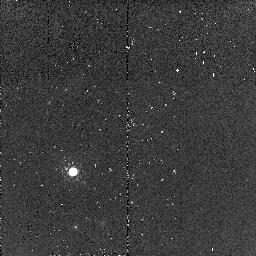
Target: 4C23.56-PSF-STAR. Instrument: NICMOS/NIC2. Filter: F160W. Exposure: 2 min. Observation ID: n95s07020

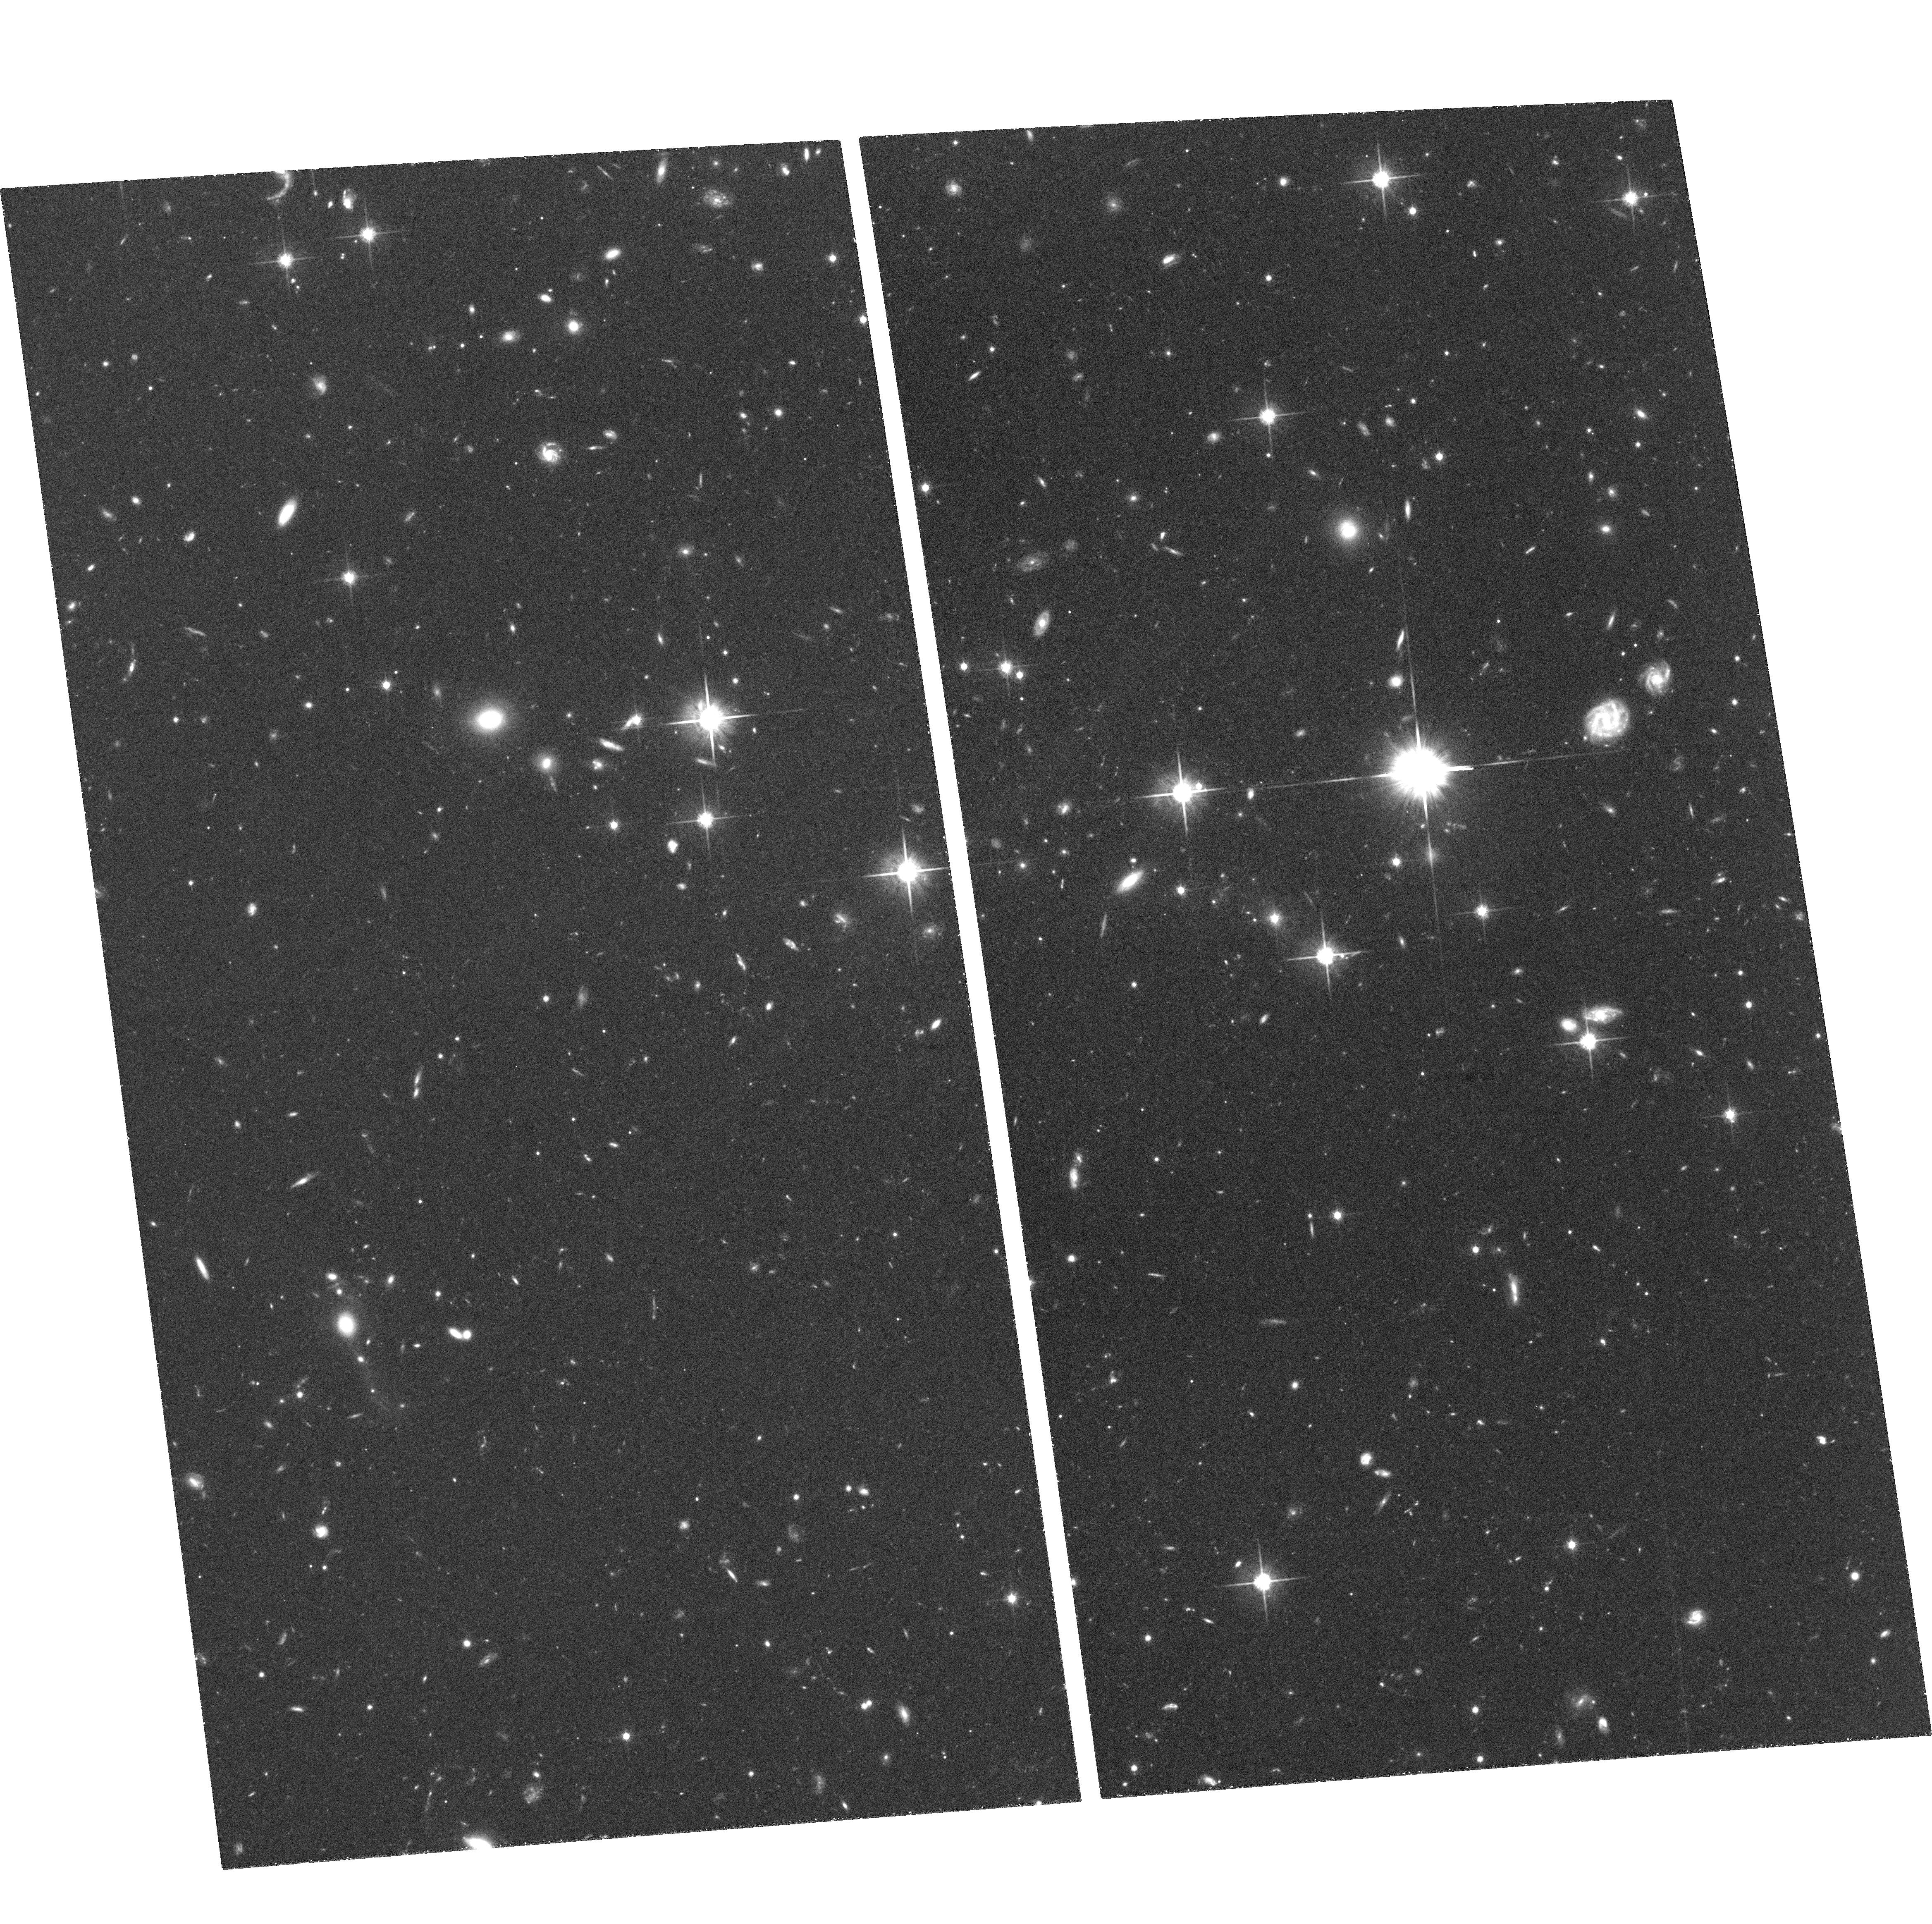
Target: 4C15.55-ER2. Instrument: ACS/WFC. Filter: F814W. Exposure: 1.4 h. Observation ID: hst_10418_15_acs_wfc_f814w_j95s15

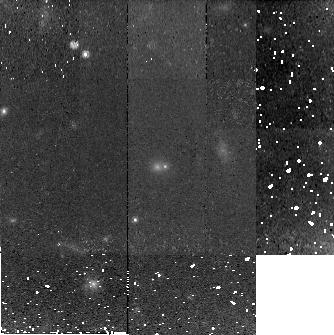
Target: TXS0145+386-ER2. Instrument: NICMOS/NIC2. Filter: F160W. Exposure: 48 min. Observation ID: n95s01020

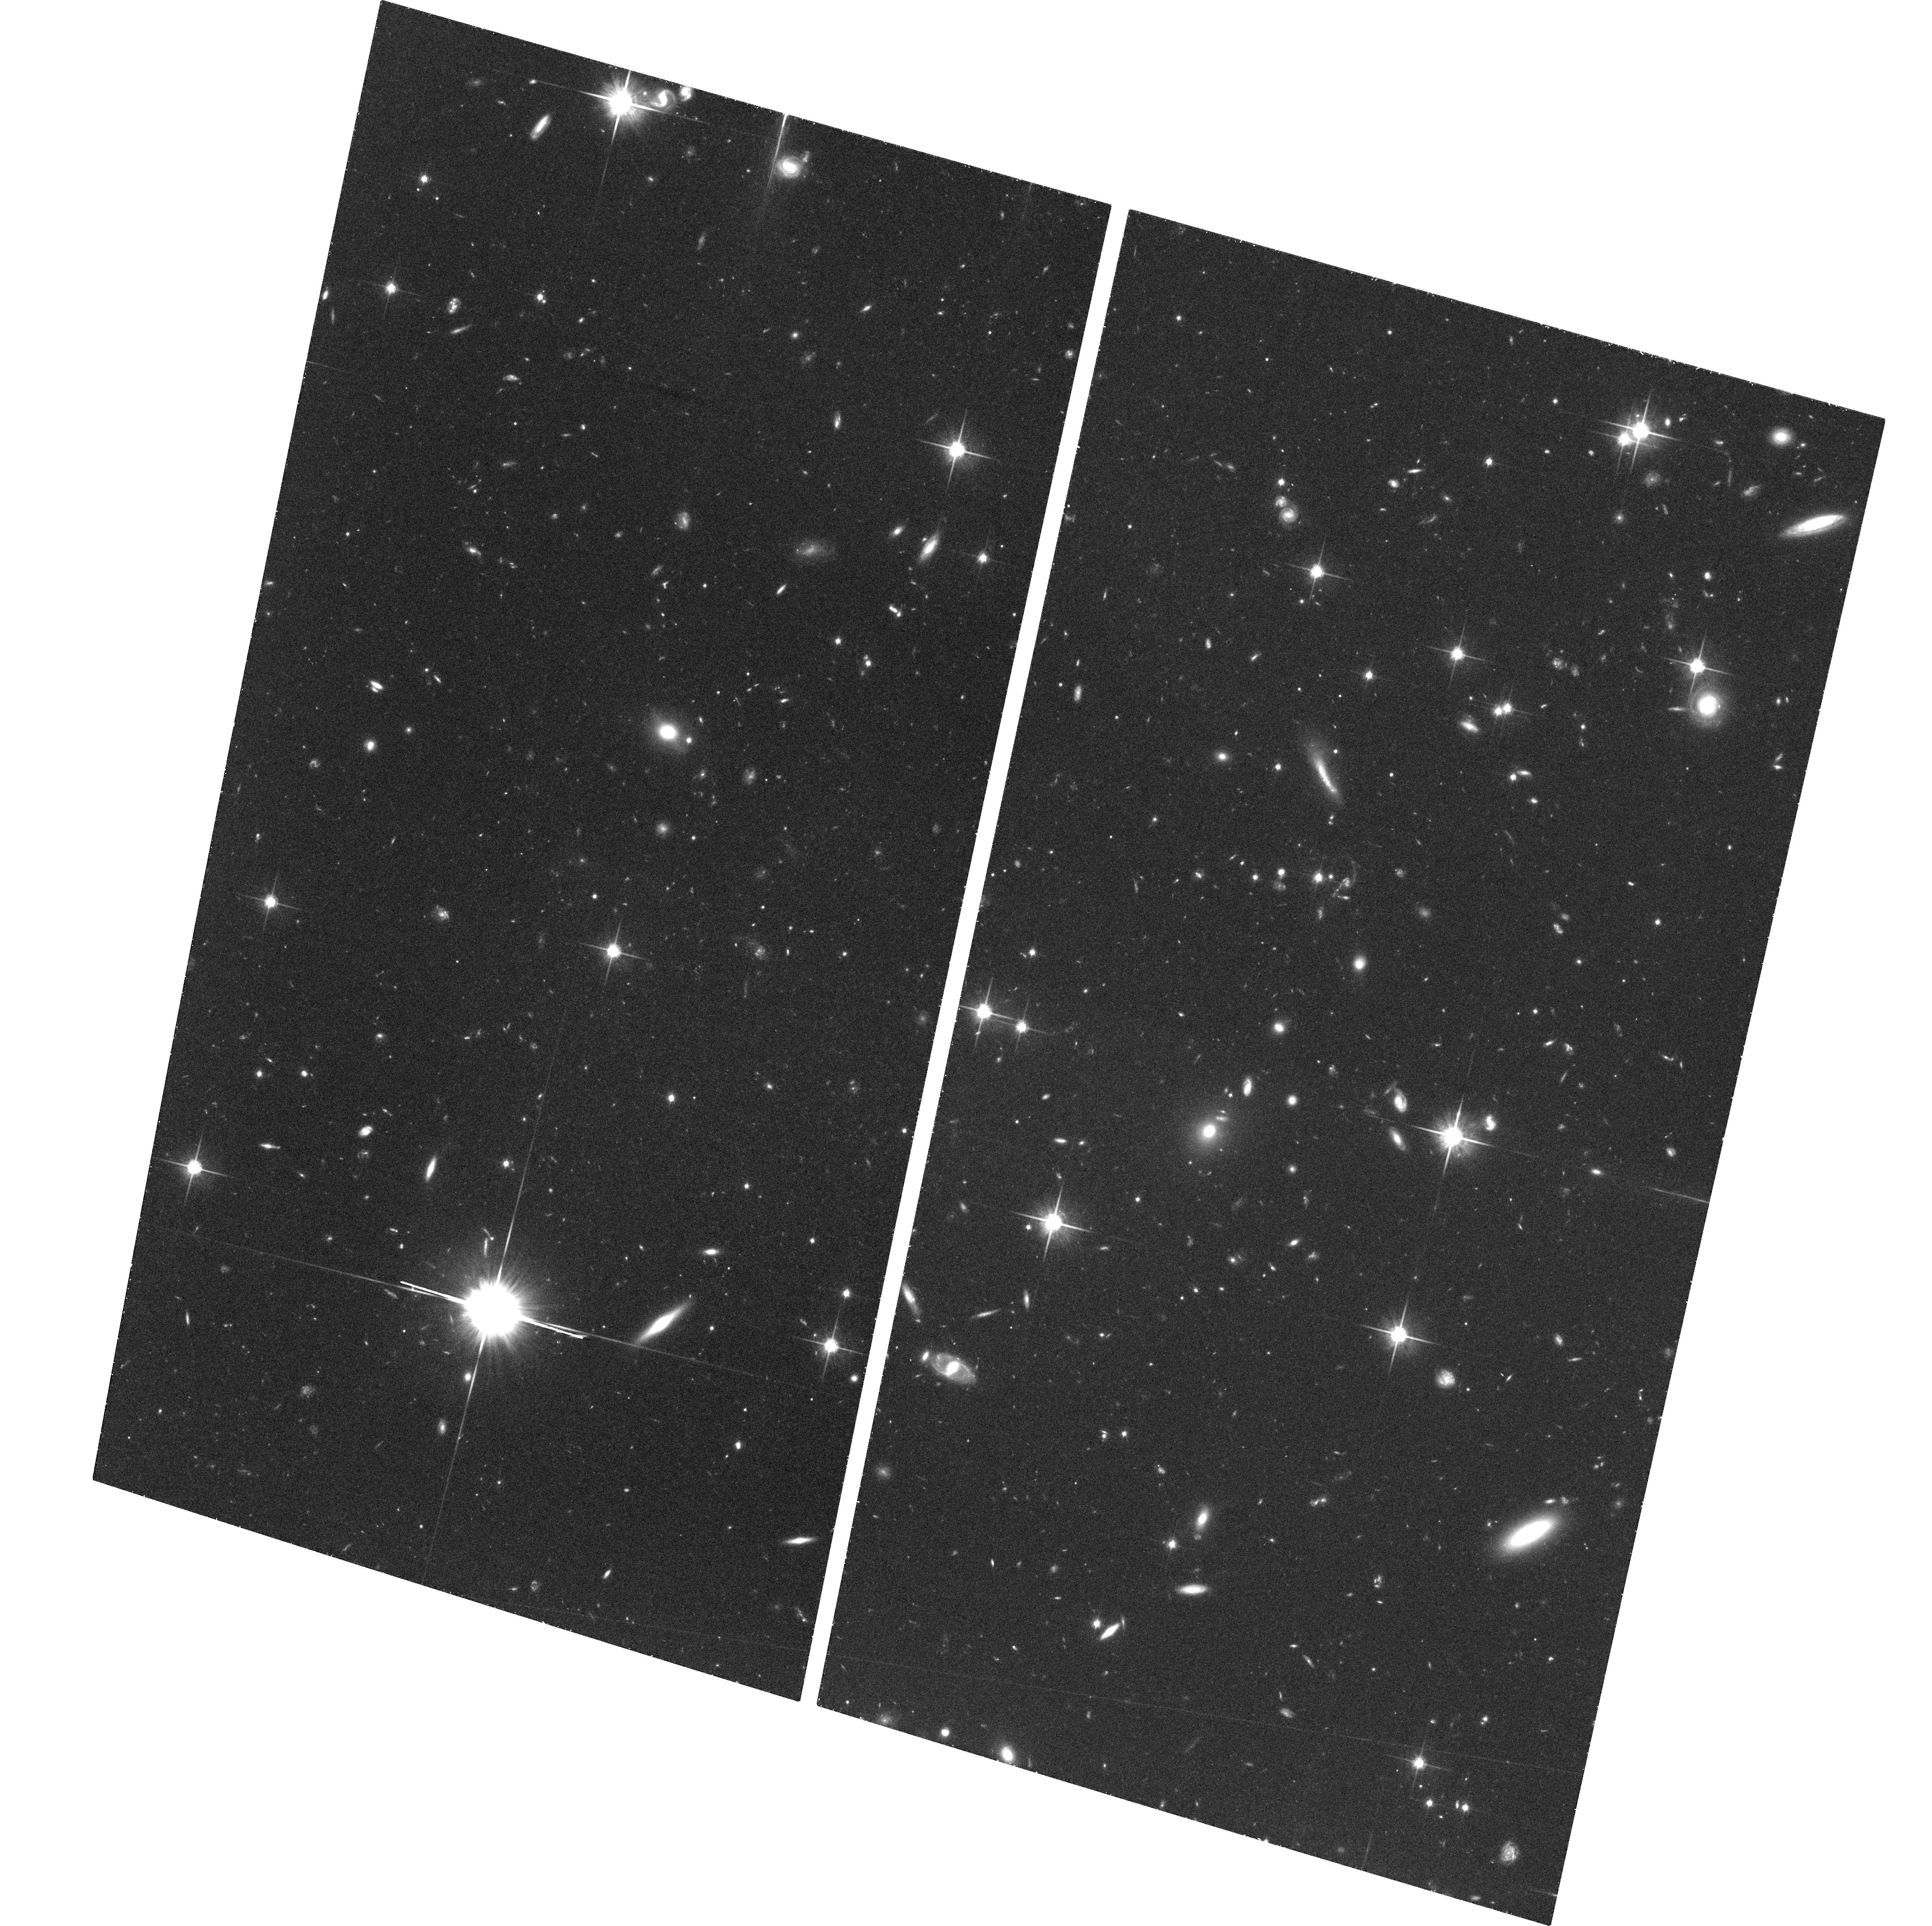
Target: TXS0145+386-ER1. Instrument: ACS/WFC. Filter: F814W. Exposure: 1.5 h. Observation ID: hst_10418_11_acs_wfc_f814w_j95s11

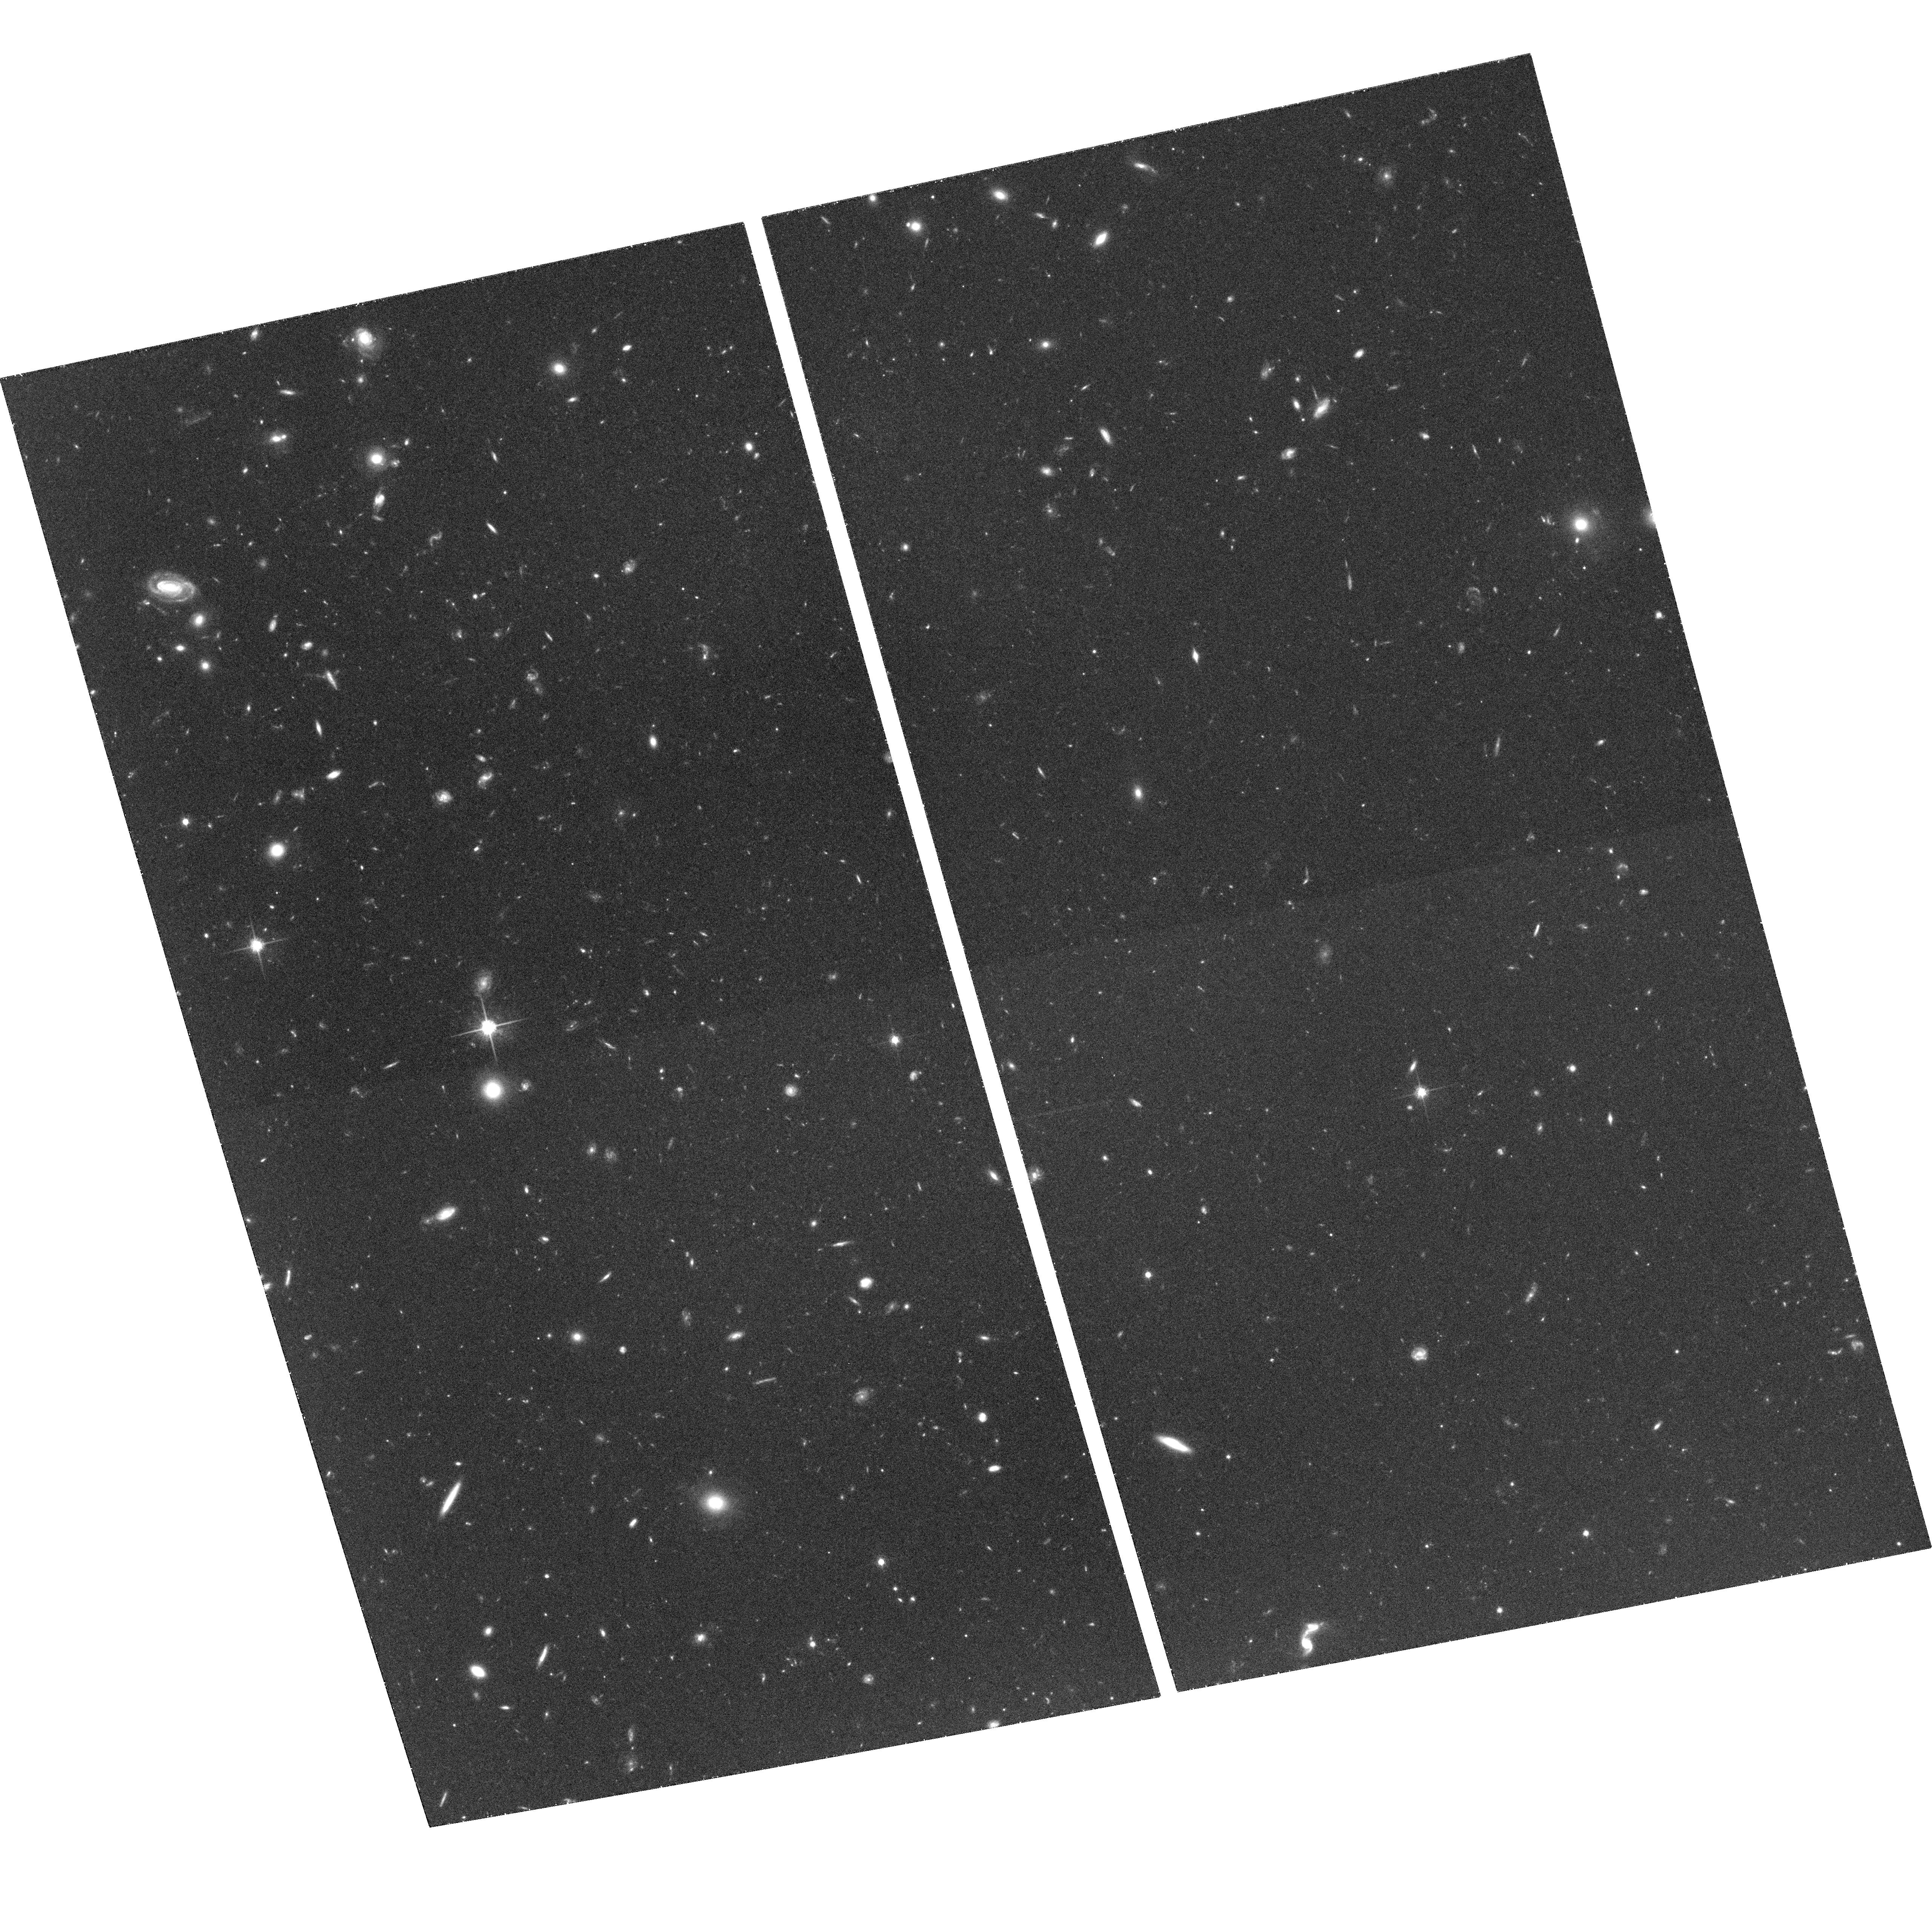
Target: B2-1018+34-ER2. Instrument: ACS/WFC. Filter: F814W. Exposure: 1.5 h. Observation ID: hst_10418_13_acs_wfc_f814w_j95s13

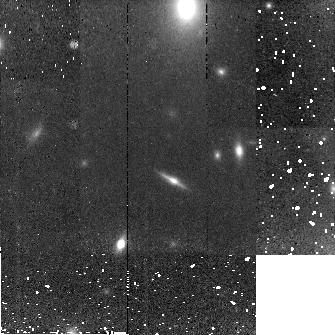
Target: ERO-J094258+4659.2. Instrument: NICMOS/NIC2. Filter: F160W. Exposure: 48 min. Observation ID: n95s02010

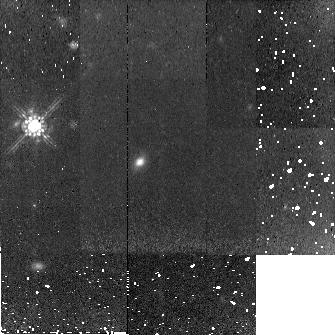
Target: TXS1211+334-ER1. Instrument: NICMOS/NIC2. Filter: F160W. Exposure: 45 min. Observation ID: n95s04010

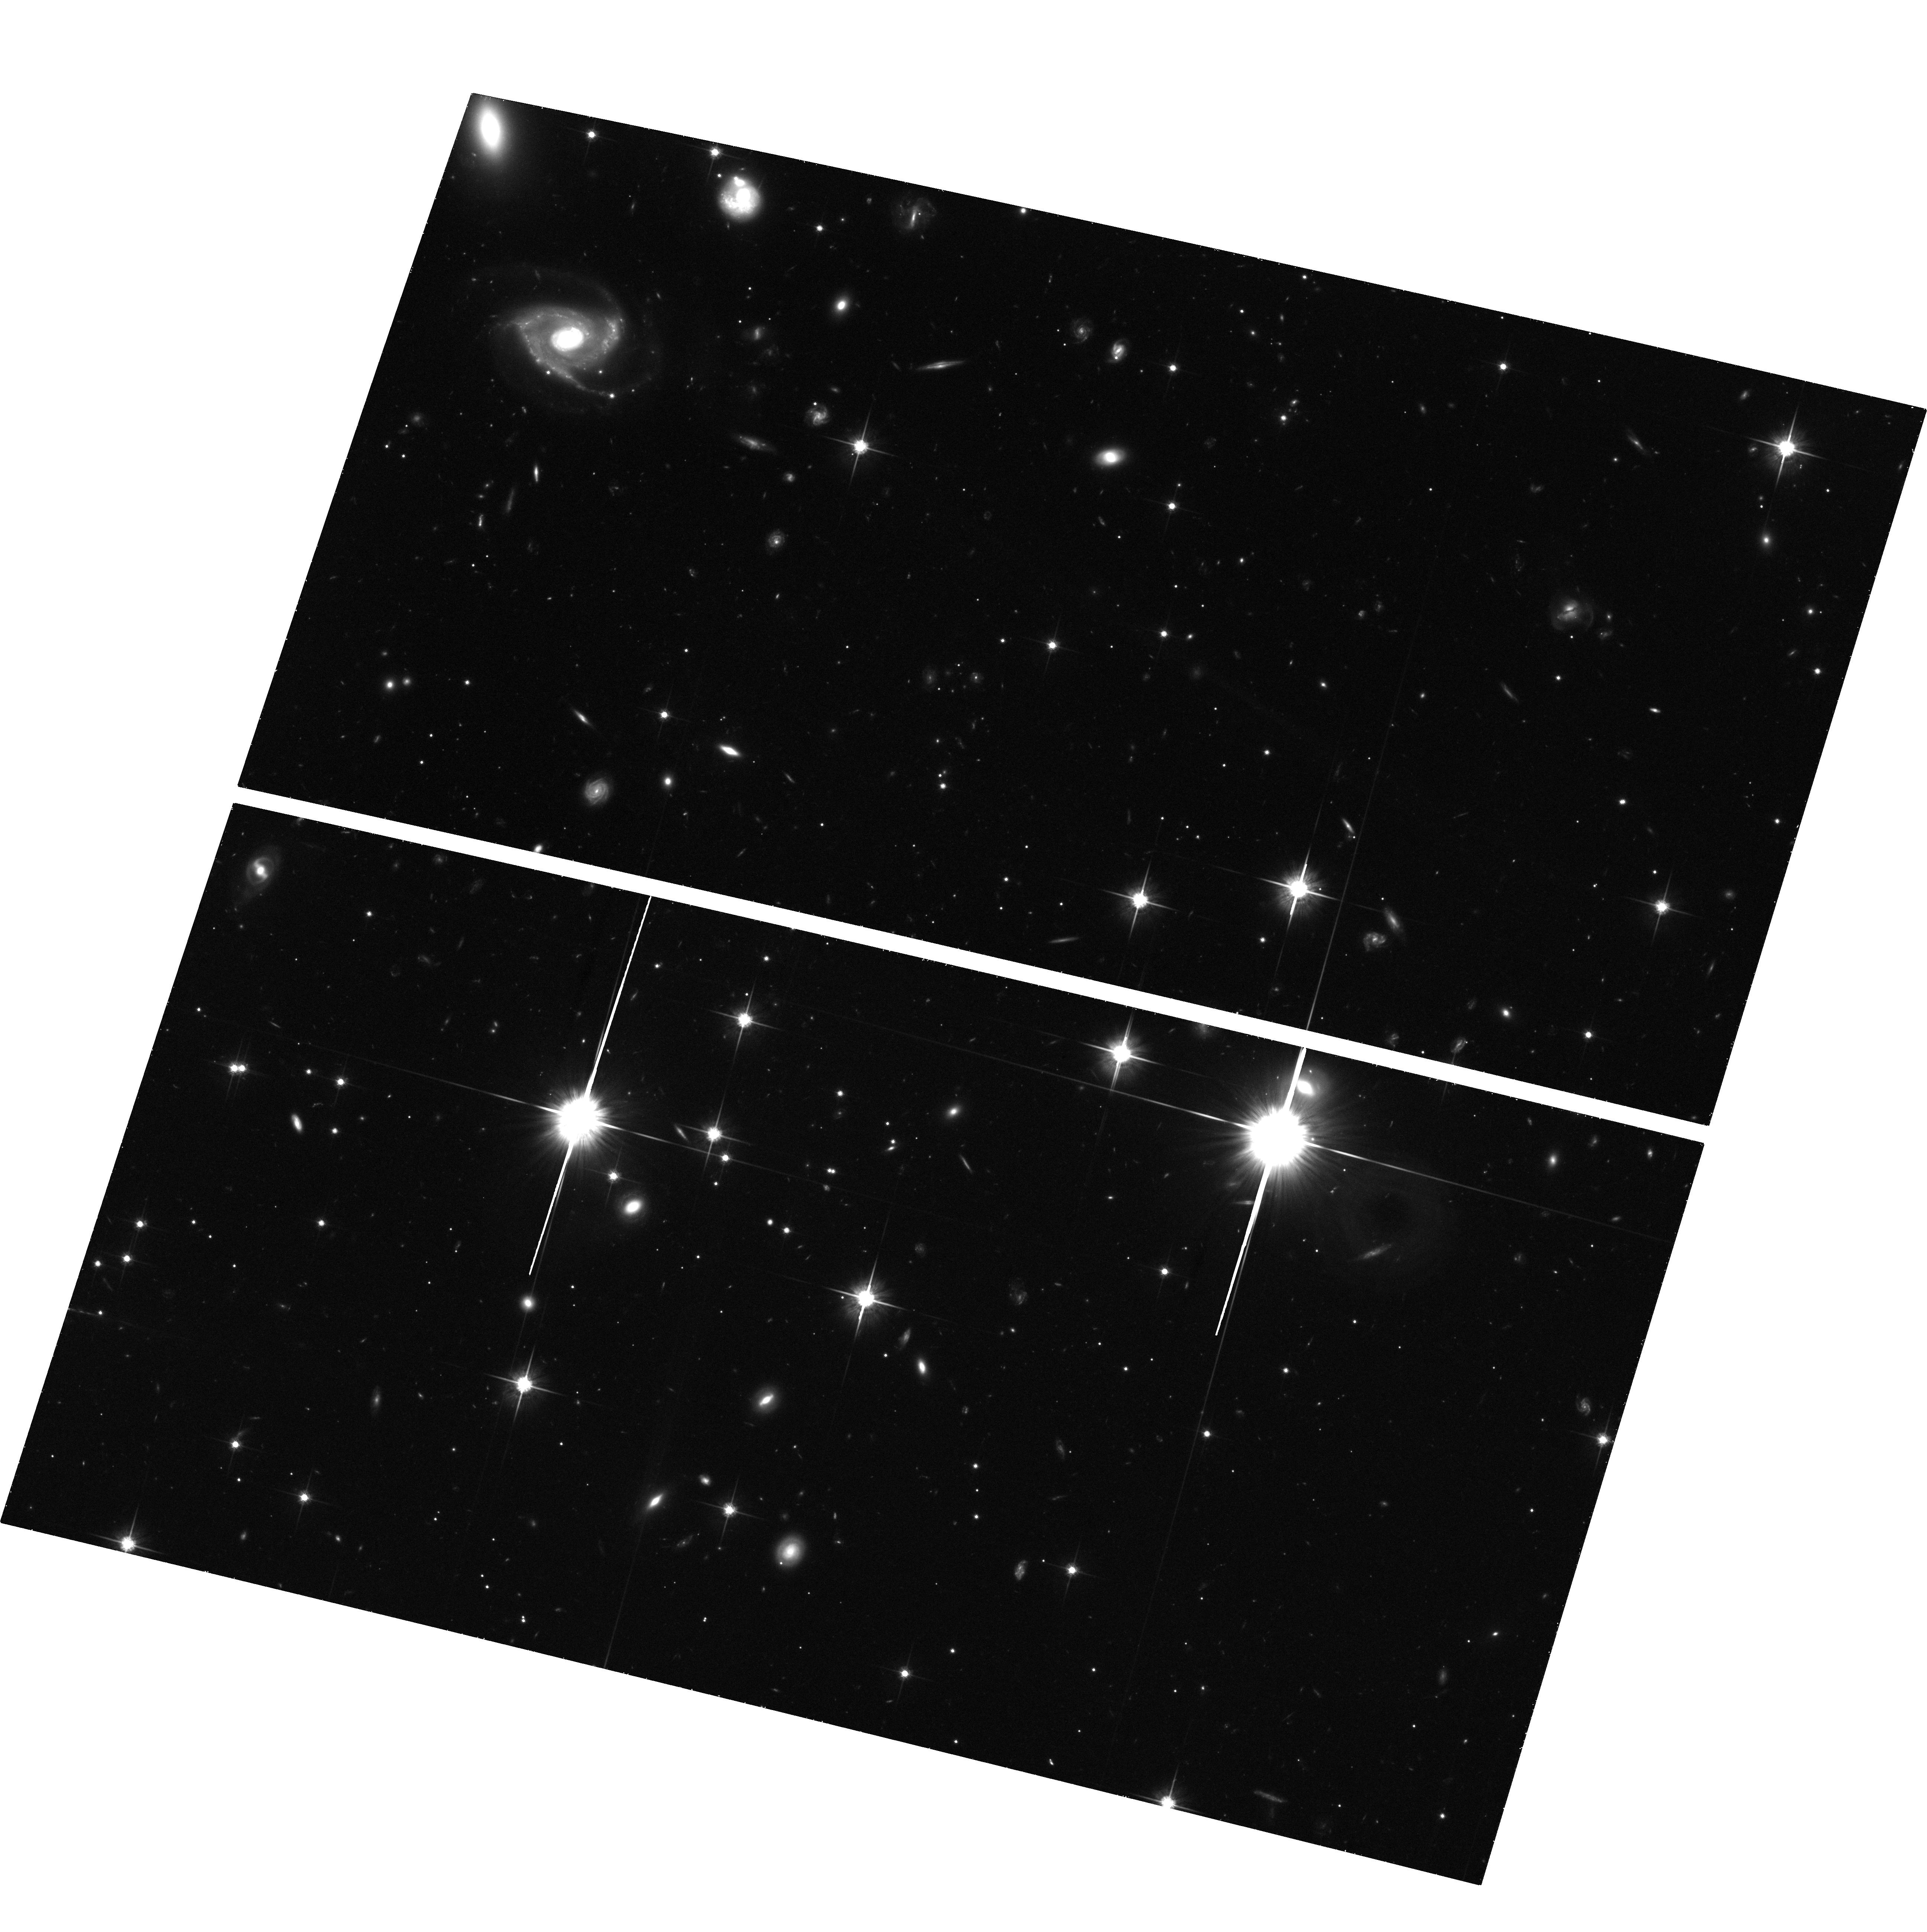
Target: TXS1812+412-ER1. Instrument: ACS/WFC. Filter: F814W. Exposure: 1.5 h. Observation ID: hst_10418_16_acs_wfc_f814w_j95s16

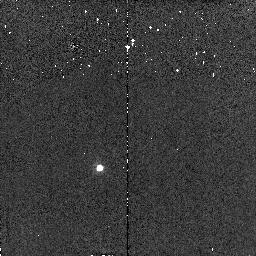
Target: 4C05.84. Instrument: NICMOS/NIC2. Filter: F110W. Exposure: 1 min. Observation ID: n95s10010

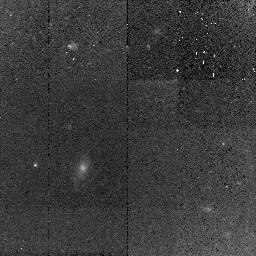
Target: 4C05.84-ER1. Instrument: NICMOS/NIC2. Filter: F160W. Exposure: 1.5 h. Observation ID: n95s08020

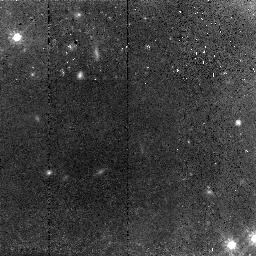
Target: 4C23.56-ER1. Instrument: NICMOS/NIC2. Filter: F110W. Exposure: 3.1 h. Observation ID: n95s09010

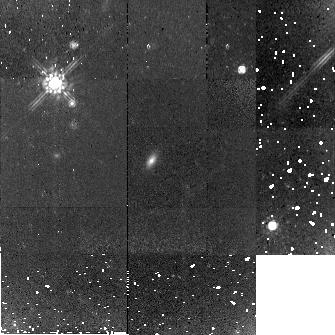
Target: 4C15.55-ER2. Instrument: NICMOS/NIC2. Filter: F160W. Exposure: 45 min. Observation ID: n95s05010

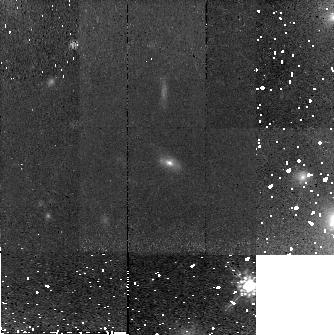
Target: B2-1018+34-ER2. Instrument: NICMOS/NIC2. Filter: F160W. Exposure: 45 min. Observation ID: n95s03010

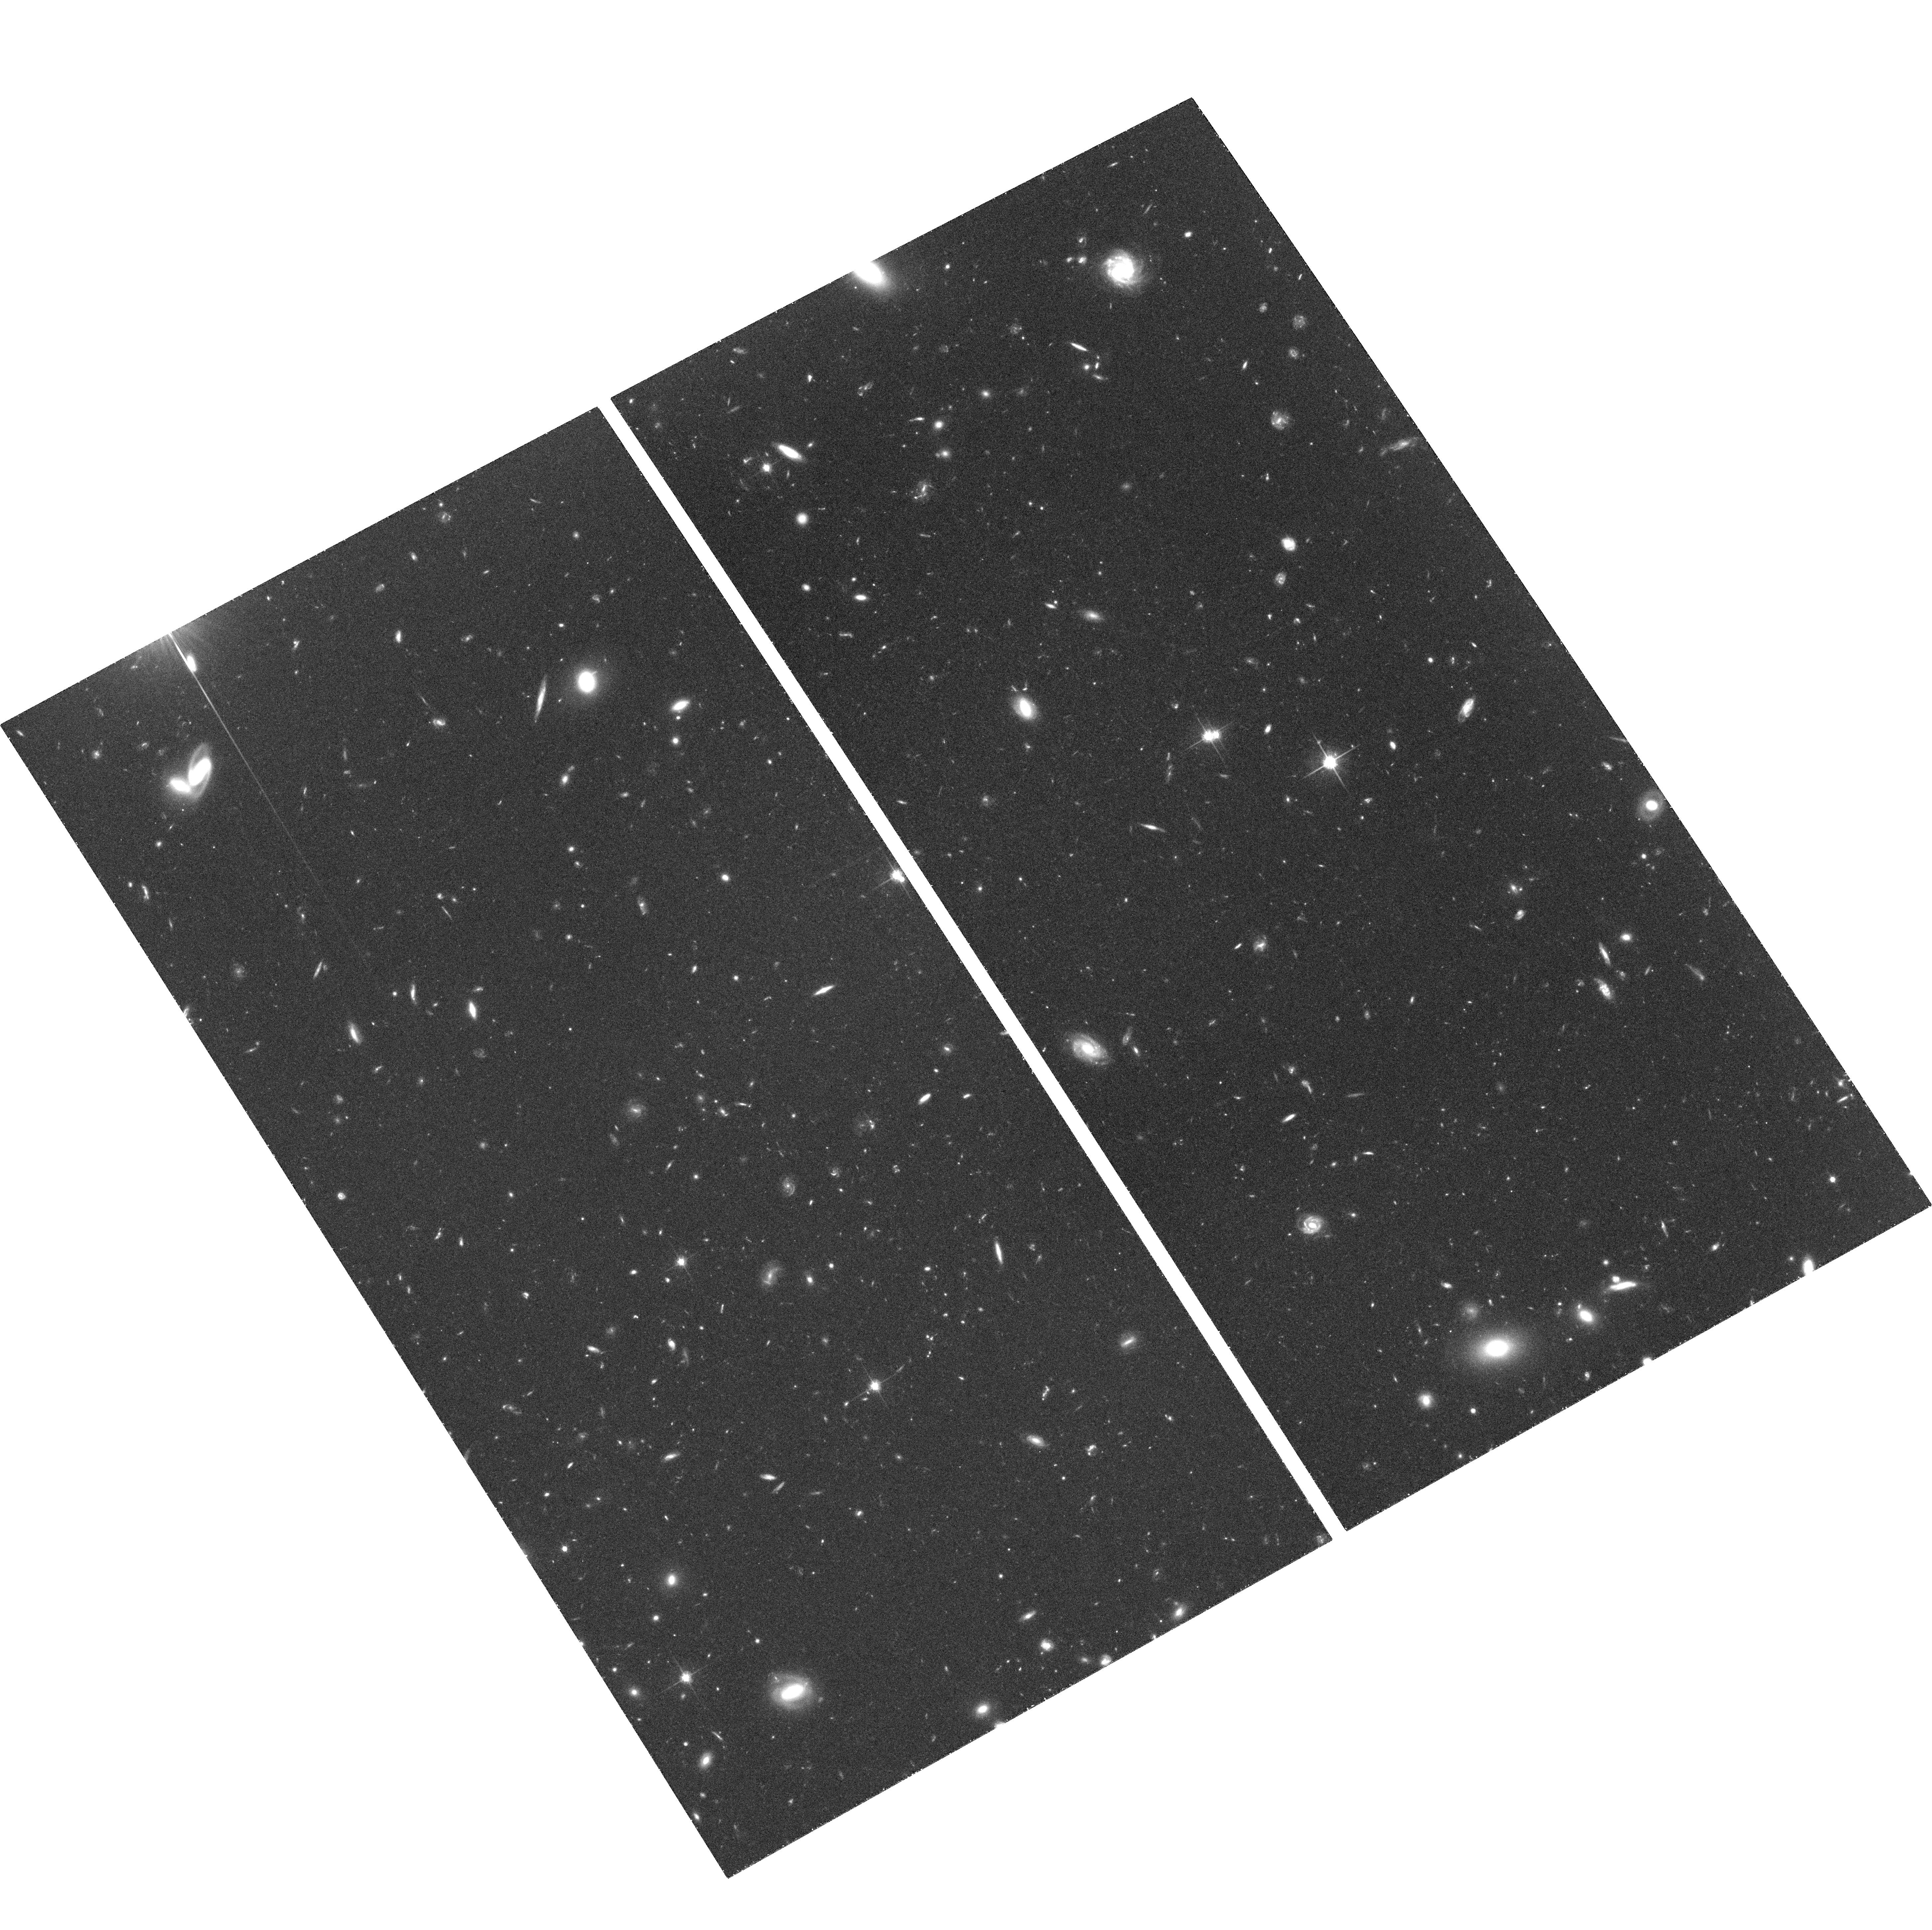
Target: TXS1211+334-ER1. Instrument: ACS/WFC. Filter: F814W. Exposure: 1.5 h. Observation ID: hst_10418_14_acs_wfc_f814w_j95s14

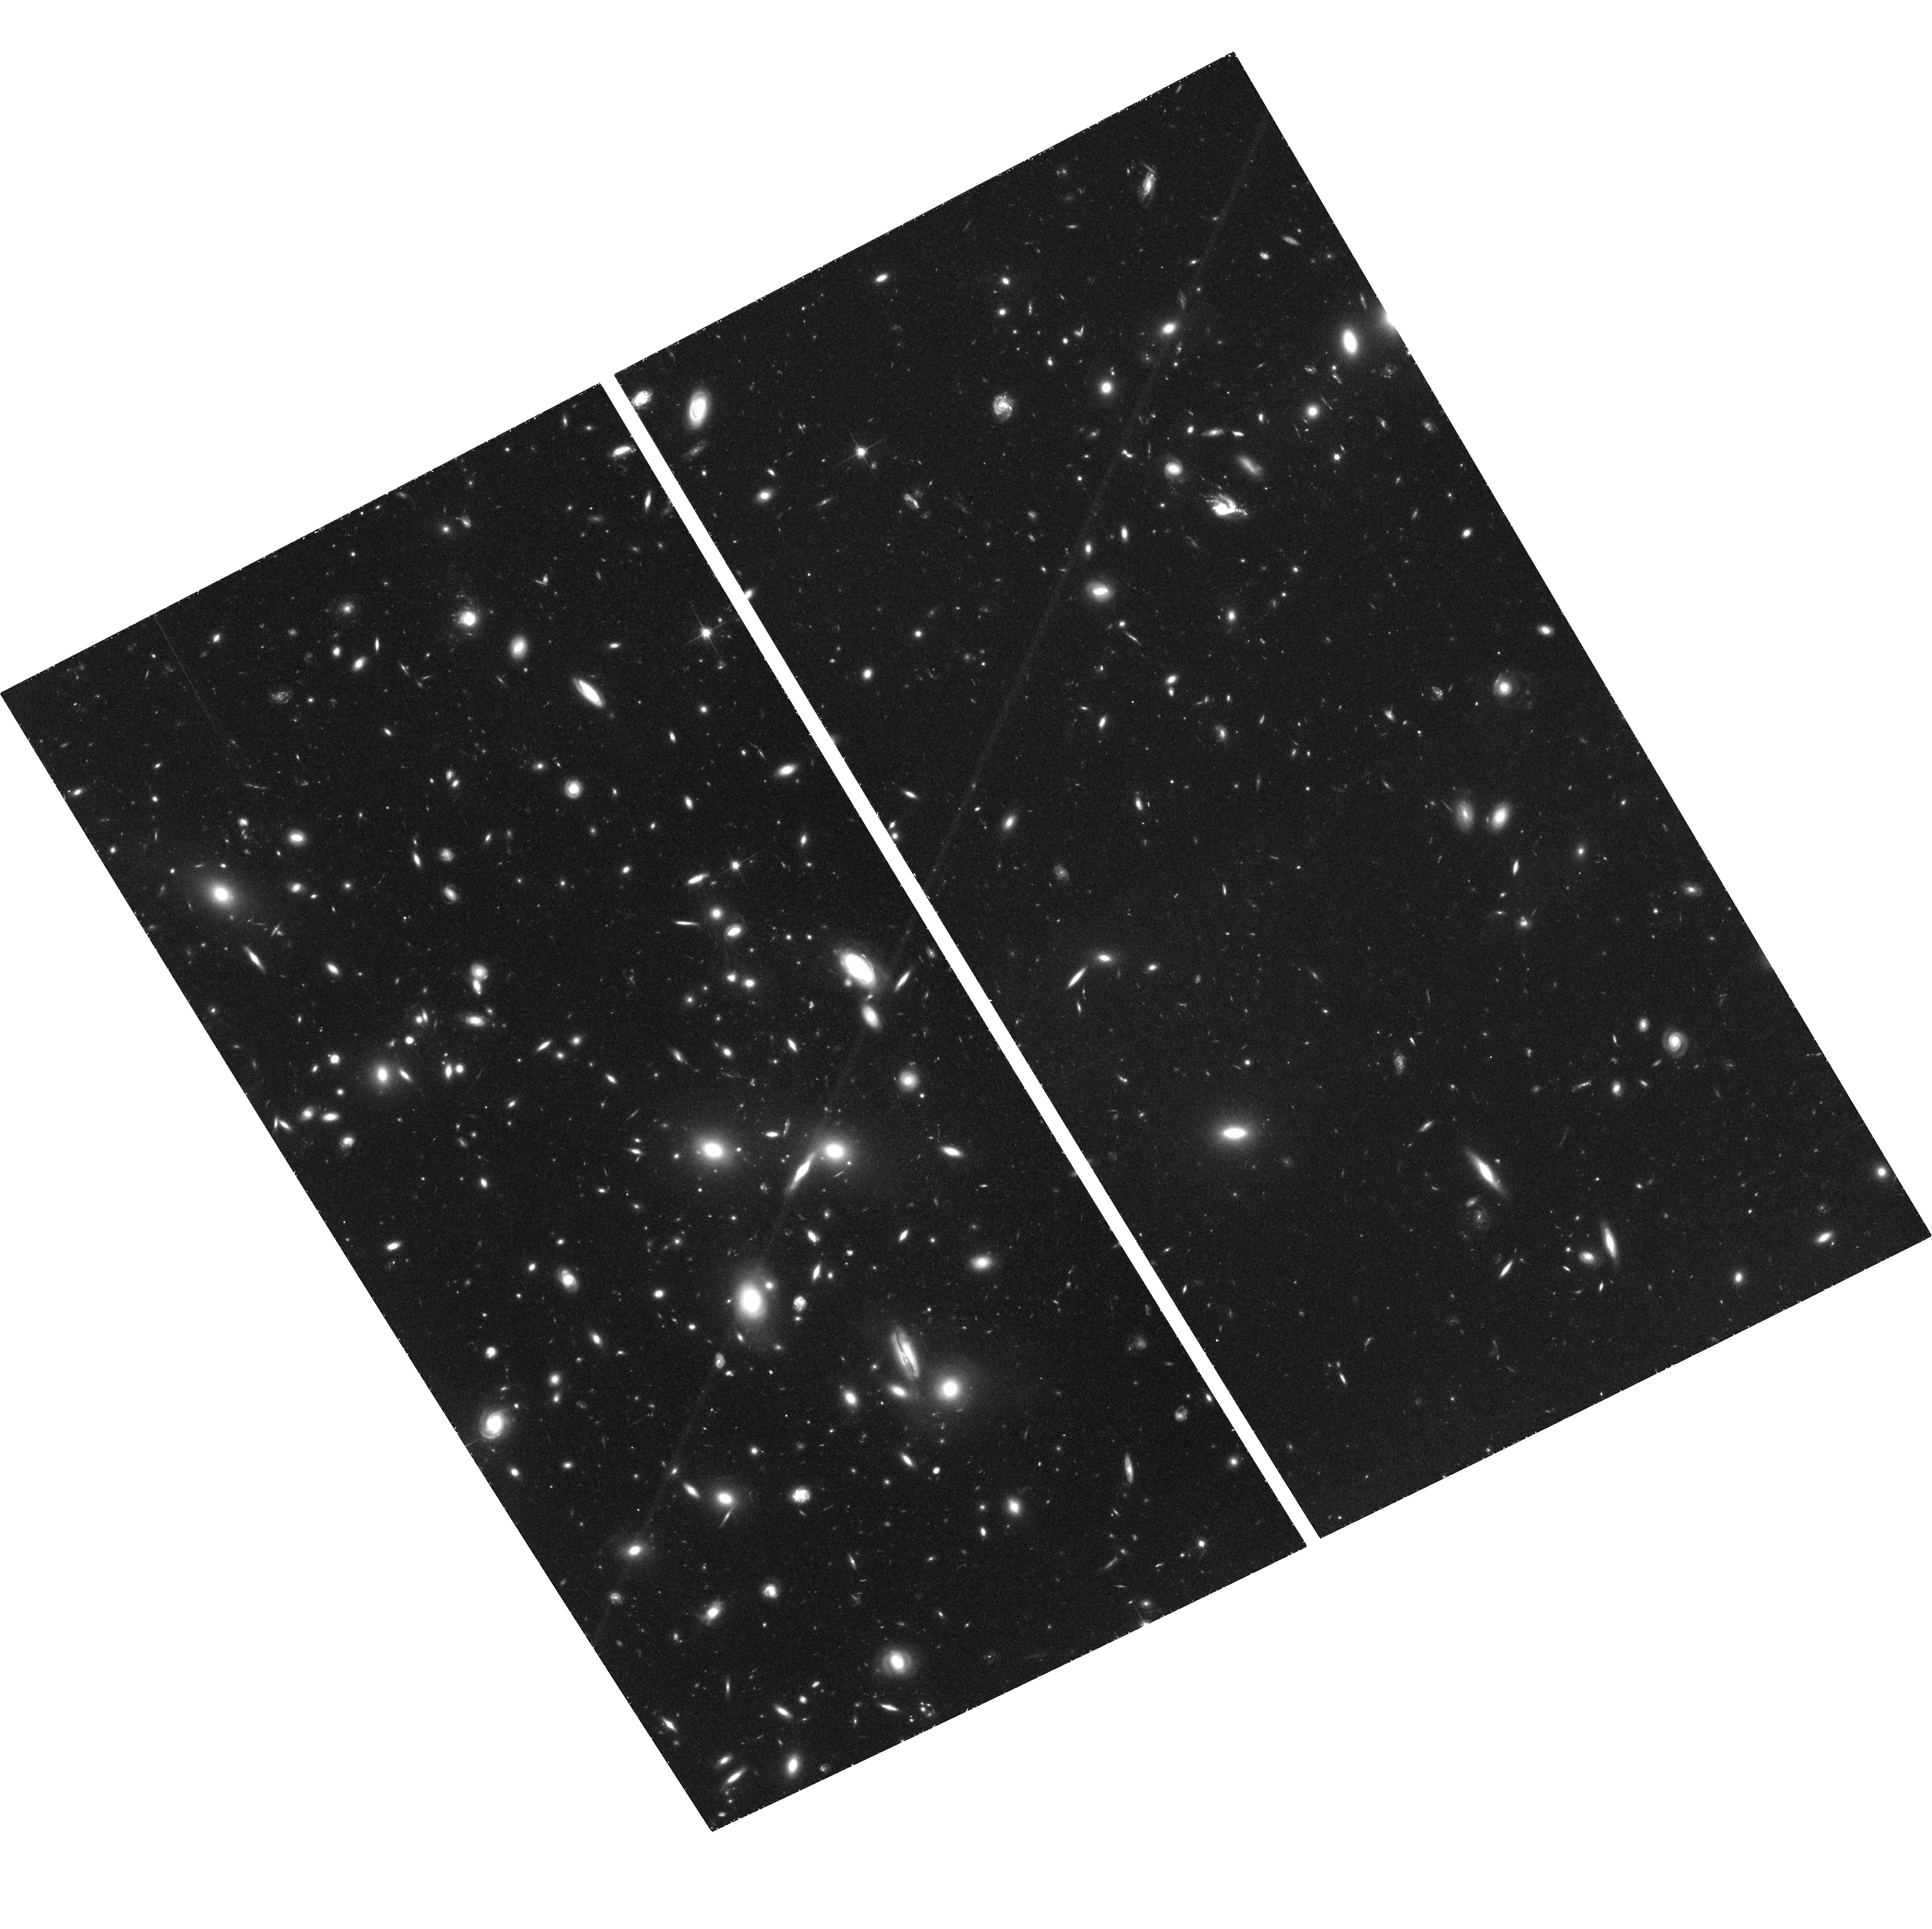
Target: ERO-J094258+4659.2. Instrument: ACS/WFC. Filter: F814W. Exposure: 1.5 h. Observation ID: hst_10418_12_acs_wfc_f814w_j95s12

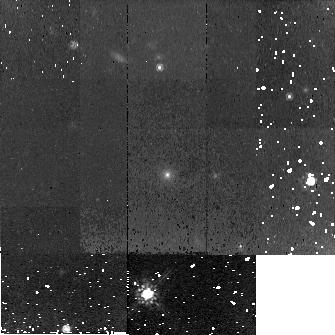
Target: TXS1812+412-ER1. Instrument: NICMOS/NIC2. Filter: F160W. Exposure: 45 min. Observation ID: n95s06010

Morphologies and Color Gradients of Galaxies with the Oldest Stellar Populations at High Redshifts (PI: Stockton, Alan N.)

We have isolated a sample of 9 luminous (~2L*) galaxies with the very oldest stellar populations at their respective redshifts. The galaxies have been found in radio-source fields chosen to be at the key redshifts z~1.5 and z~2.5, which allow the cleanest separation of old stellar populations from highly reddened starbursts with colors derived from standard filter combinations. Ground-based observations in excellent seeing and with adaptive optics of 3 of these galaxies indicate that all 3 are dominated by well relaxed disks of old stars, suggesting that the first large stellar systems to form in the universe were disks in which star formation proceeded extremely rapidly and efficiently. In order to test this conjecture, we are requesting NICMOS2 exposures of our sample to obtain high S/N imaging in the F160W filter to determine detailed morphologies of the old stellar population, coupled with either NICMOS2 F110W or ACS F814W exposures (depending on redshift) to determine color gradients and/or other systematic color variations that might provide clues to formation processes.